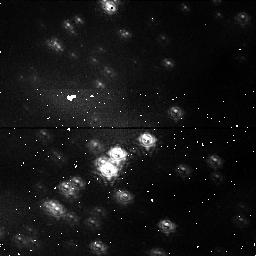
Target: NGC3603. Instrument: NICMOS/NIC1. Filter: F095N. Exposure: 16 min. Observation ID: n3t501010

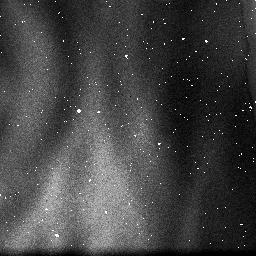
Target: NGC3603. Instrument: NICMOS/NIC3. Filter: F108N. Exposure: 2 min. Observation ID: n3t502040

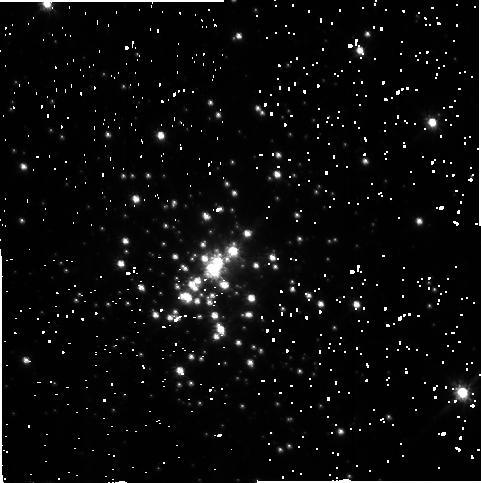
Target: NGC3603. Instrument: NICMOS/NIC2. Filter: F110W. Exposure: 1 min. Observation ID: n3t502020

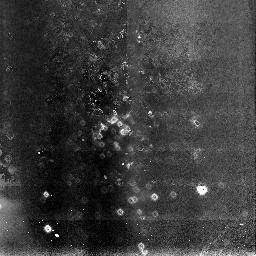
Target: NGC3603. Instrument: NICMOS/NIC3. Filter: F108N. Exposure: 3 min. Observation ID: n3t5b1010

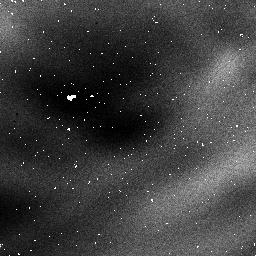
Target: NGC3603. Instrument: NICMOS/NIC1. Filter: F095N. Exposure: 32 min. Observation ID: n3t502050

NICMOS Pre-Alignment Check-out (PI: Schneider, Glenn)

# The purpose of this activity is to perform a series of iterative adjustments of the NICMOS pupil alignment mechanism to establish the initial optical alignment in focus and tilt for all three cameras. This proposal has been broken down into 4 sub-proposals to make implementation easier. The four phases of the NICMOS Focus/Alignment activity are: # 1) Pre-Alignment Check-out (prop 7134) 2) Coarse Optical Alignment (Initial Focus Sweep) (prop 7041) 3) Intermediate Focus/Alignment (prop 7135) 4) Fine Optical Alignment (prop 7042) # This is proposal 7134; Pre-Alignment Check-out ---------------------------------------------- Objectives: a) Check camera field-of-view positions (aperture location in V2/V3) b) Optically verify PAM mechanism operation and polarities c) Optically verify OTA offset slew polarities/magnitudes for field-of-view vs. PAM-focus compensation d) Check exposure time vs defocus e) Check field spatial density (sufficient skyaround PSFs for encircled- energy software to work vs. sufficient number of stars) f) Allow 7-10 days to calculate and upload offsets and/or fix problems before the next activity